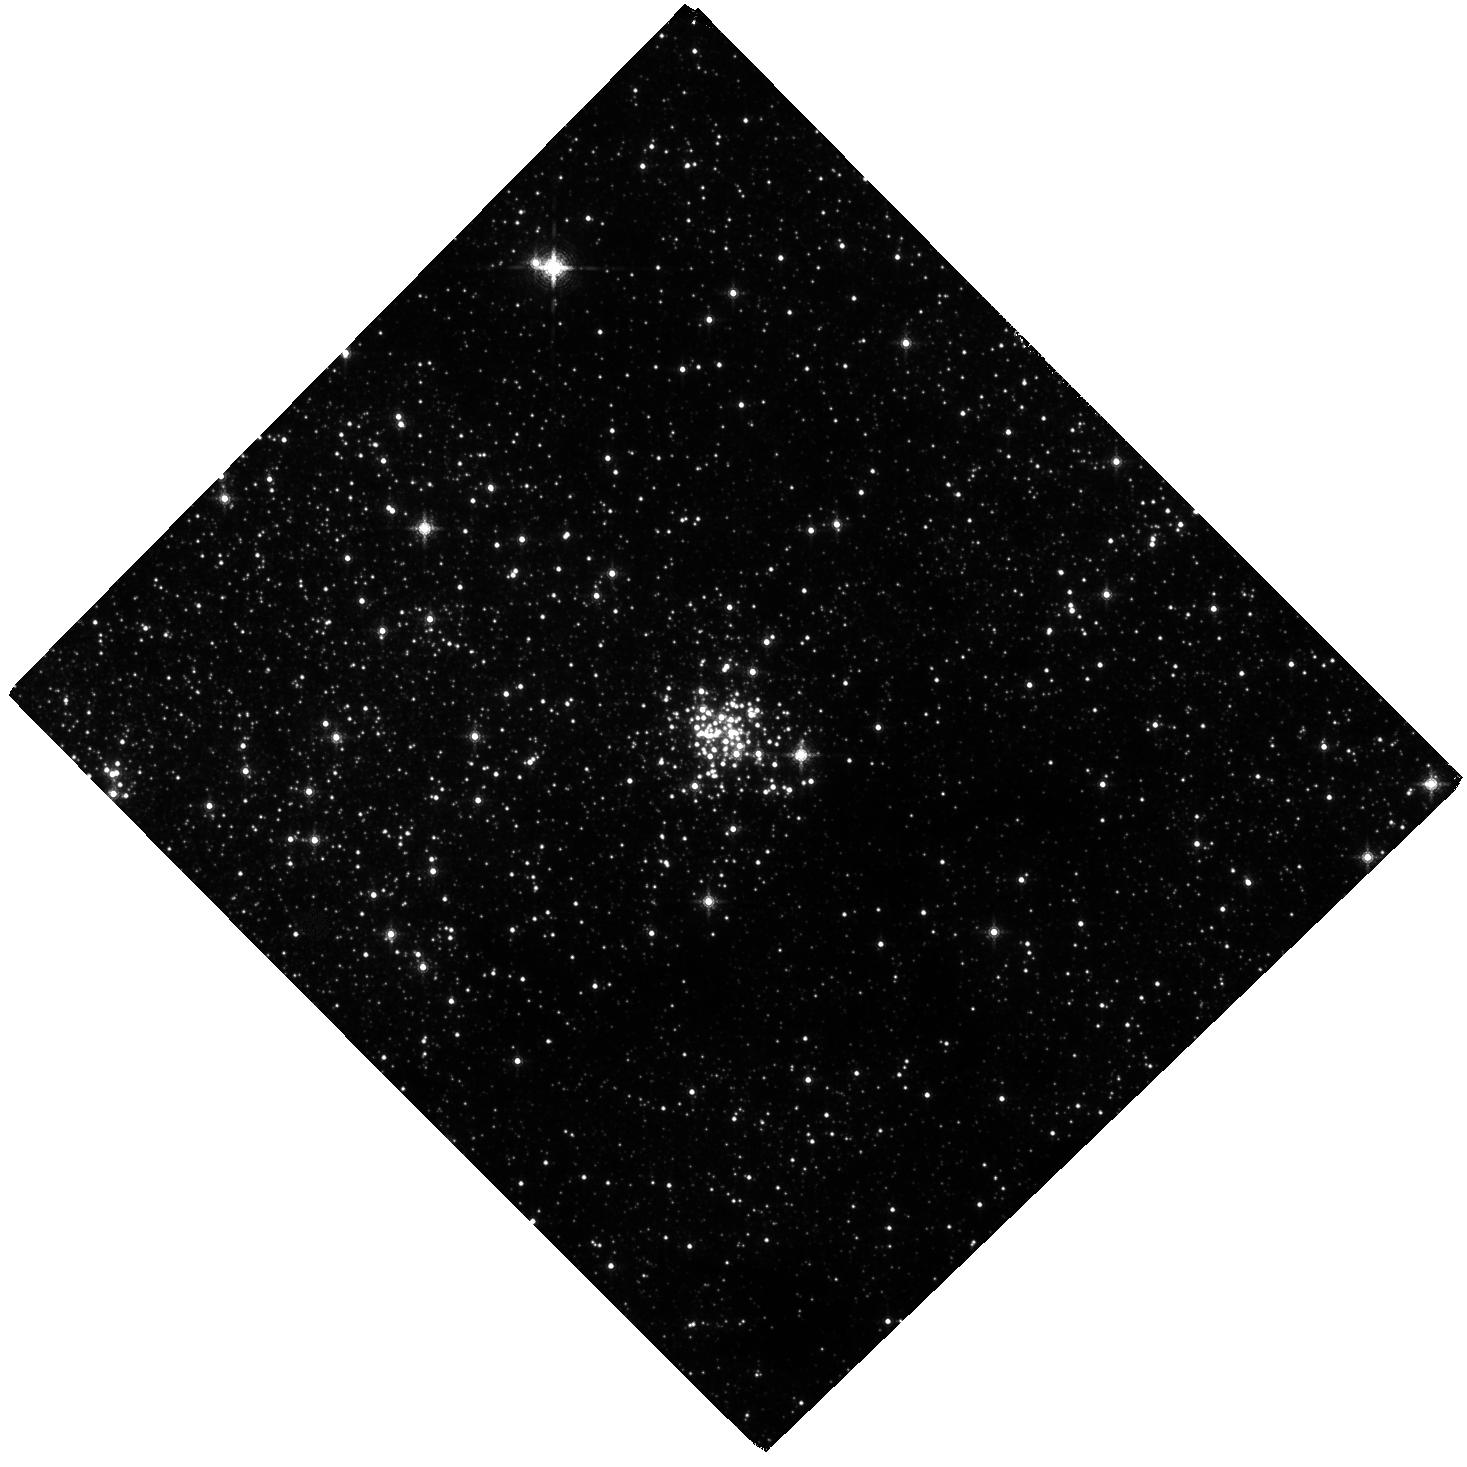
Target: ARCHES
Instrument: WFC3/IR
Filter: F153M
Exposure: 2 h
Observation ID: hst_14613_01_wfc3_ir_f153m_id8h01

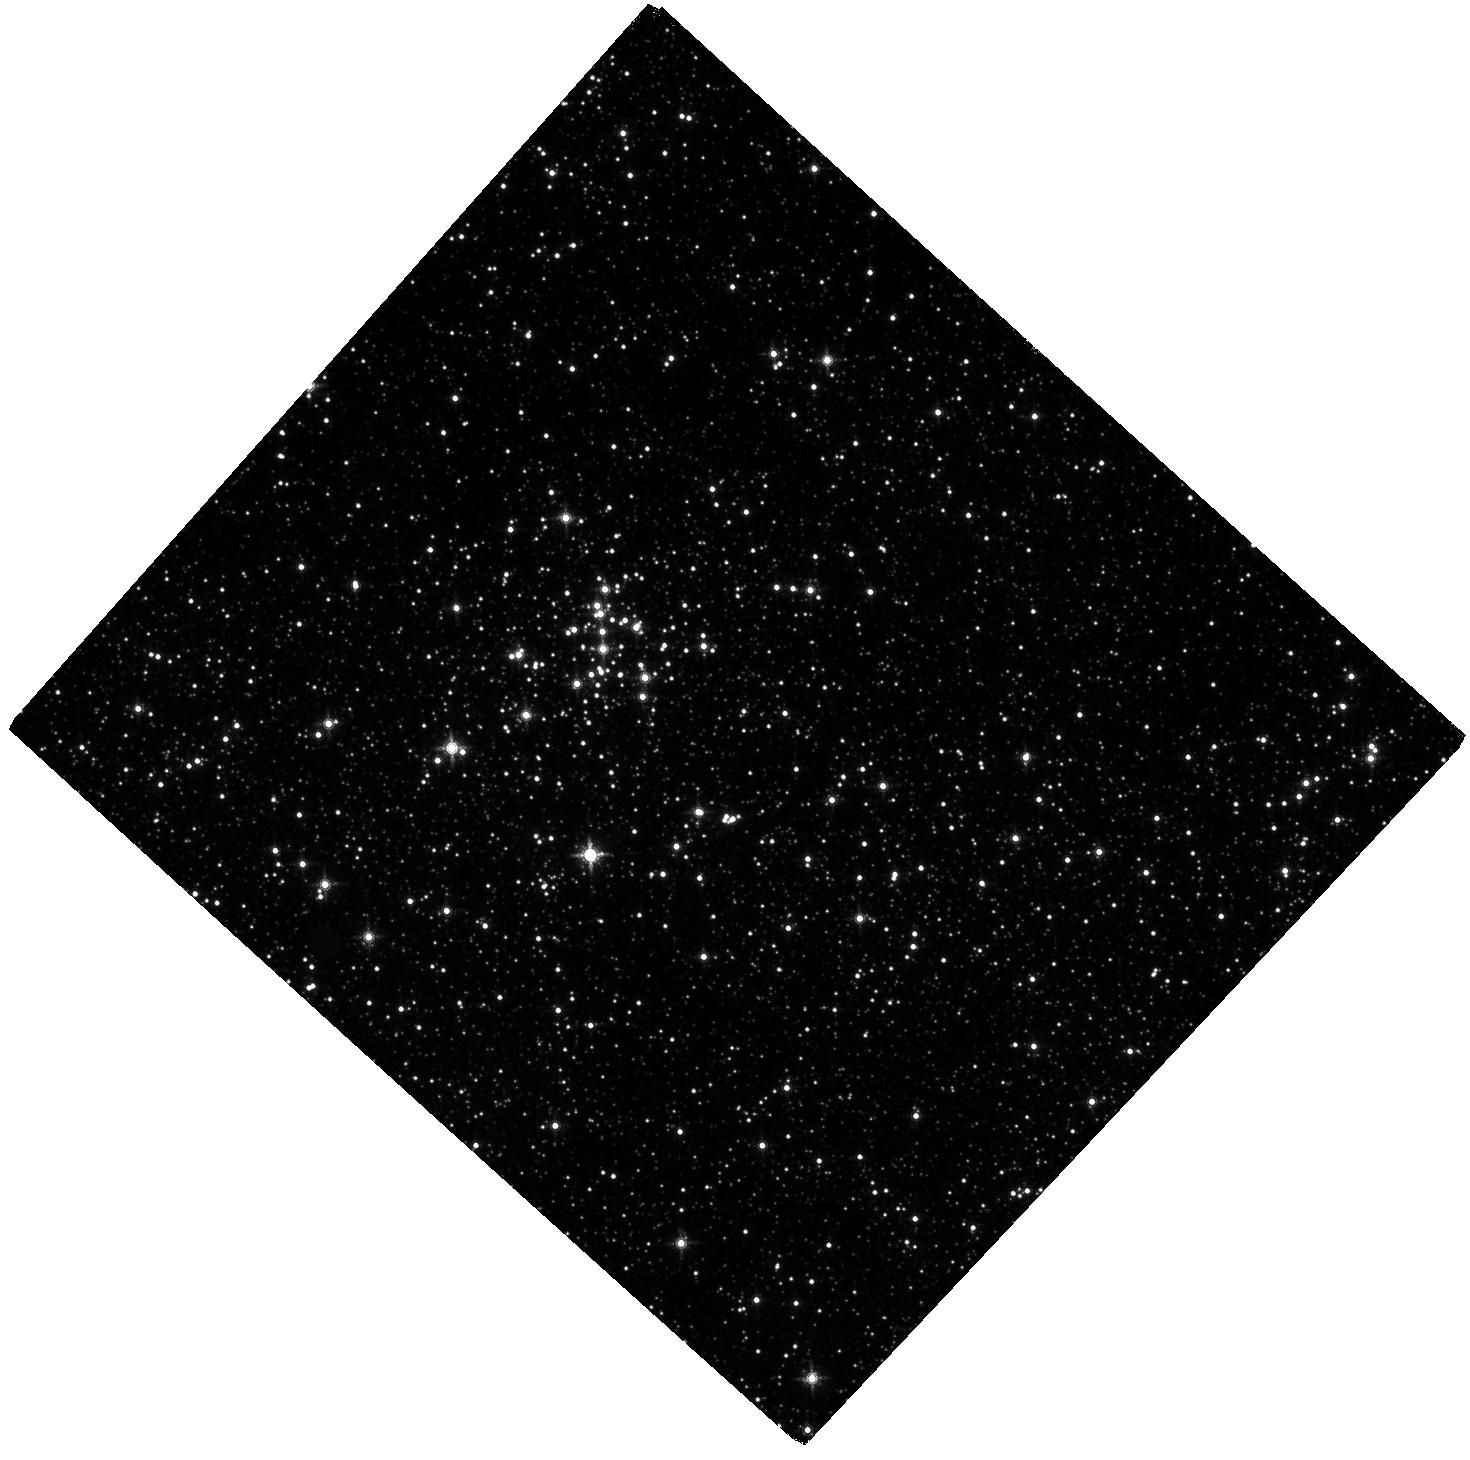
Target: QUINTUPLET
Instrument: WFC3/IR
Filter: F153M
Exposure: 2 h
Observation ID: hst_14613_02_wfc3_ir_f153m_id8h02

Searching for the Peak of the Initial Mass Function in Galactic Center Star Clusters (PI: Lu, Jessica Ryan)

We propose to re-observe the Arches and Quintuplet clusters at the Galactic Center with WFC3-IR to measure the Initial Mass Function (IMF) down to 1 Msun using proper motions with 3x longer baseline and precision. These clusters are ideal targets as they probe one of the most extreme environments in which stellar populations can be spatially resolved and IMFs can be measured accurately. The proposed observations build on our previous two-year proper motion program where we demonstrated the ability to identify cluster members using proper motions down to 2.5 Msun (Hosek et al. 2015). In Clarkson et al. (2012), we used high-precision astrometry in the Arches cluster core to show that the cluster's dynamical mass is too low for a "universal" mass function, indicating that peak of the IMF is likely between 1-2 Msun. The proposed observations extend our cluster sample to 1 Msun, allowing us to directly search for the predicted peak while definitively establishing the high-mass slope of the IMF. The additional epoch of astrometry also makes it possible to measure the velocity dispersion profiles of the clusters, allowing us to constrain their orbits and model the impact of dynamical evolution on their observed mass functions. Ultimately, these observations will result in the deepest and cleanest measurement of the IMF in the Galactic Center environment.